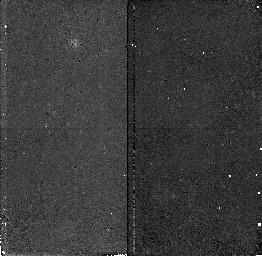
Target: field at RA 214.463°, Dec 52.518°. Instrument: NICMOS/NIC2. Filter: F160W. Exposure: 41 min. Observation ID: n4uf01020

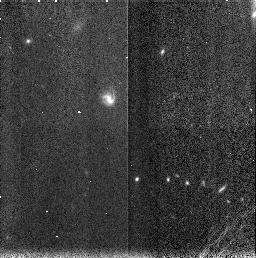
Target: FIELD-141727+522660. Instrument: NICMOS/NIC3. Filter: F160W. Exposure: 7 min. Observation ID: n4uf10040

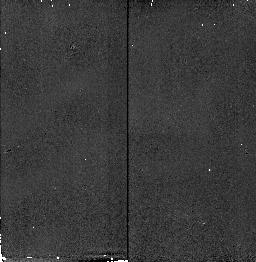
Target: field at RA 214.432°, Dec 52.513°. Instrument: NICMOS/NIC2. Filter: F160W. Exposure: 6 min. Observation ID: n4uf060c0

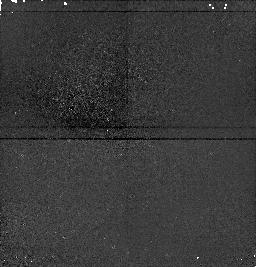
Target: field at RA 214.459°, Dec 52.495°. Instrument: NICMOS/NIC1. Filter: F160W. Exposure: 7 min. Observation ID: n4uf03050

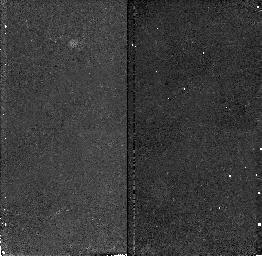
Target: field at RA 214.463°, Dec 52.518°. Instrument: NICMOS/NIC2. Filter: F160W. Exposure: 41 min. Observation ID: n4uf02020

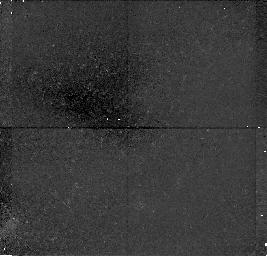
Target: field at RA 214.347°, Dec 52.418°. Instrument: NICMOS/NIC1. Filter: F160W. Exposure: 43 min. Observation ID: n4uf070f0

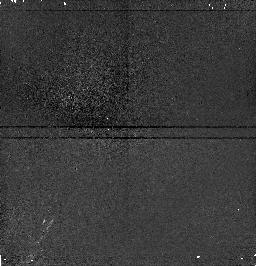
Target: field at RA 214.461°, Dec 52.497°. Instrument: NICMOS/NIC1. Filter: F160W. Exposure: 7 min. Observation ID: n4uf04050

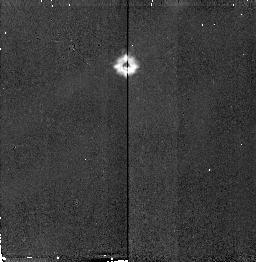
Target: field at RA 214.324°, Dec 52.453°. Instrument: NICMOS/NIC2. Filter: F160W. Exposure: 6 min. Observation ID: n4uf090i0

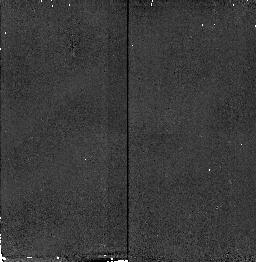
Target: field at RA 214.432°, Dec 52.514°. Instrument: NICMOS/NIC2. Filter: F160W. Exposure: 6 min. Observation ID: n4uf050c0

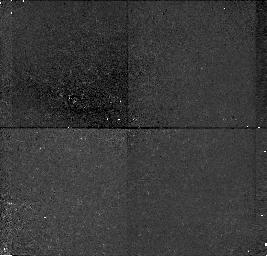
Target: field at RA 214.403°, Dec 52.450°. Instrument: NICMOS/NIC1. Filter: F160W. Exposure: 41 min. Observation ID: n4uf12030

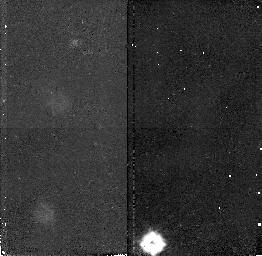
Target: field at RA 214.387°, Dec 52.445°. Instrument: NICMOS/NIC2. Filter: F160W. Exposure: 43 min. Observation ID: n4uf110e0

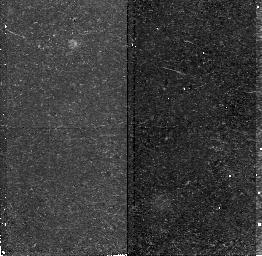
Target: field at RA 214.332°, Dec 52.422°. Instrument: NICMOS/NIC2. Filter: F160W. Exposure: 43 min. Observation ID: n4uf08080

The Properties of High Redshift Galaxies : A Near-Infrared Redshift Survey at 1<z<2 (PI: Connolly, Andrew J.)

A comparison between the population of galaxies in the low (z<1) and high (z>2) redshift universe has shown that the peak era of star forming activity in the universe occurs in the redshift interval 1<z<2. To get a representative view of the properties of galaxies at this epoch (i.e.\ their star formation rate, morphology and structural properties) we need to undertake a systematic galaxy redshift survey. It is, however, precisely this redshift interval that is not currently accessible from the ground. We, therefore, propose to use the unique multiobject spectroscopic capabilities of the GRISM on NICMOS to undertake a near-infrared emission line survey within this redshift range. Using photometric redshifts, derived from a deep, multicolor optical and near- infrared survey of the ``Groth Strip'' we have preselected a sample of 52 galaxies within this redshift interval (maximizing the observational efficiency of this program). From the detected HAlpha and OIII emission lines, high resolution imaging and groundbased photometry we will 1) have a direct measure of the galaxy redshifts and star formation rates, 2) compare the measured star formation activity with their restframe UV and optical colors and in so doing determine the amount of dust present in these systems, 3) determine the morphological and structural evolution of these galaxies when compared with local populations (measured at the same intrinsic rest wavelengths).